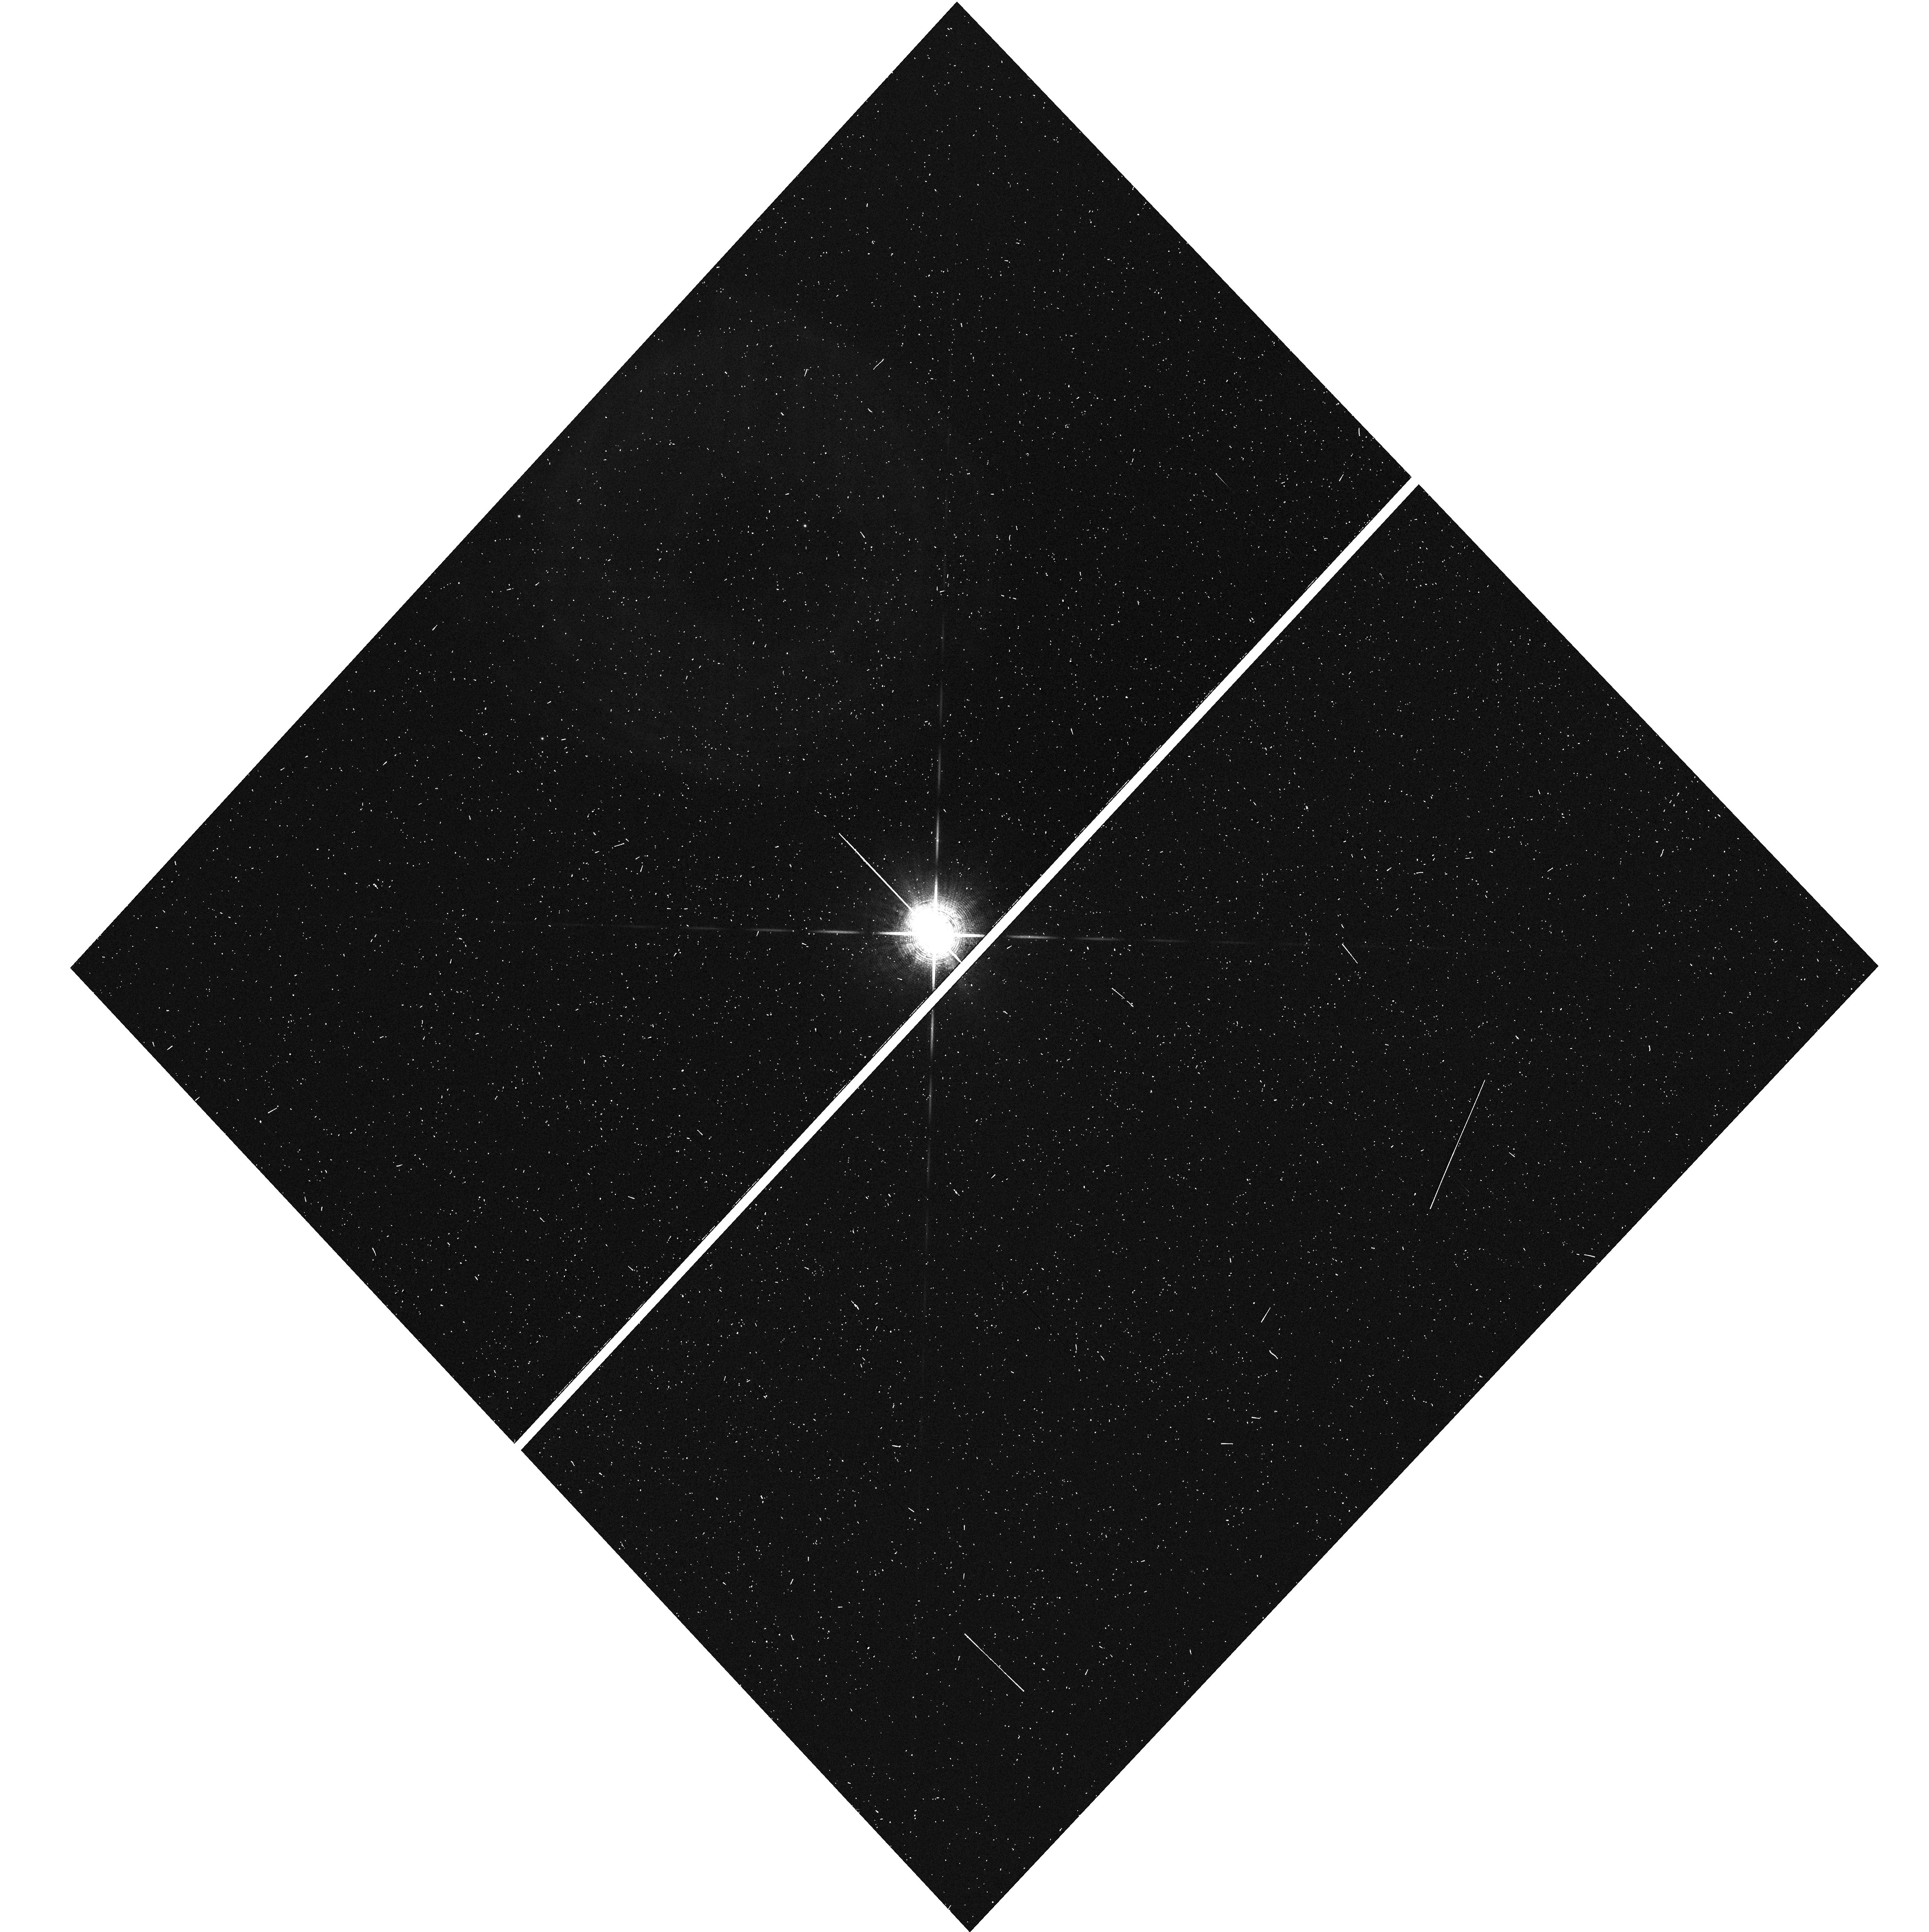
Target: -BET-PIC. Instrument: WFC3/UVIS. Filter: F953N. Exposure: 2 min. Observation ID: hst_14621_02_wfc3_uvis_f953n_id8j02

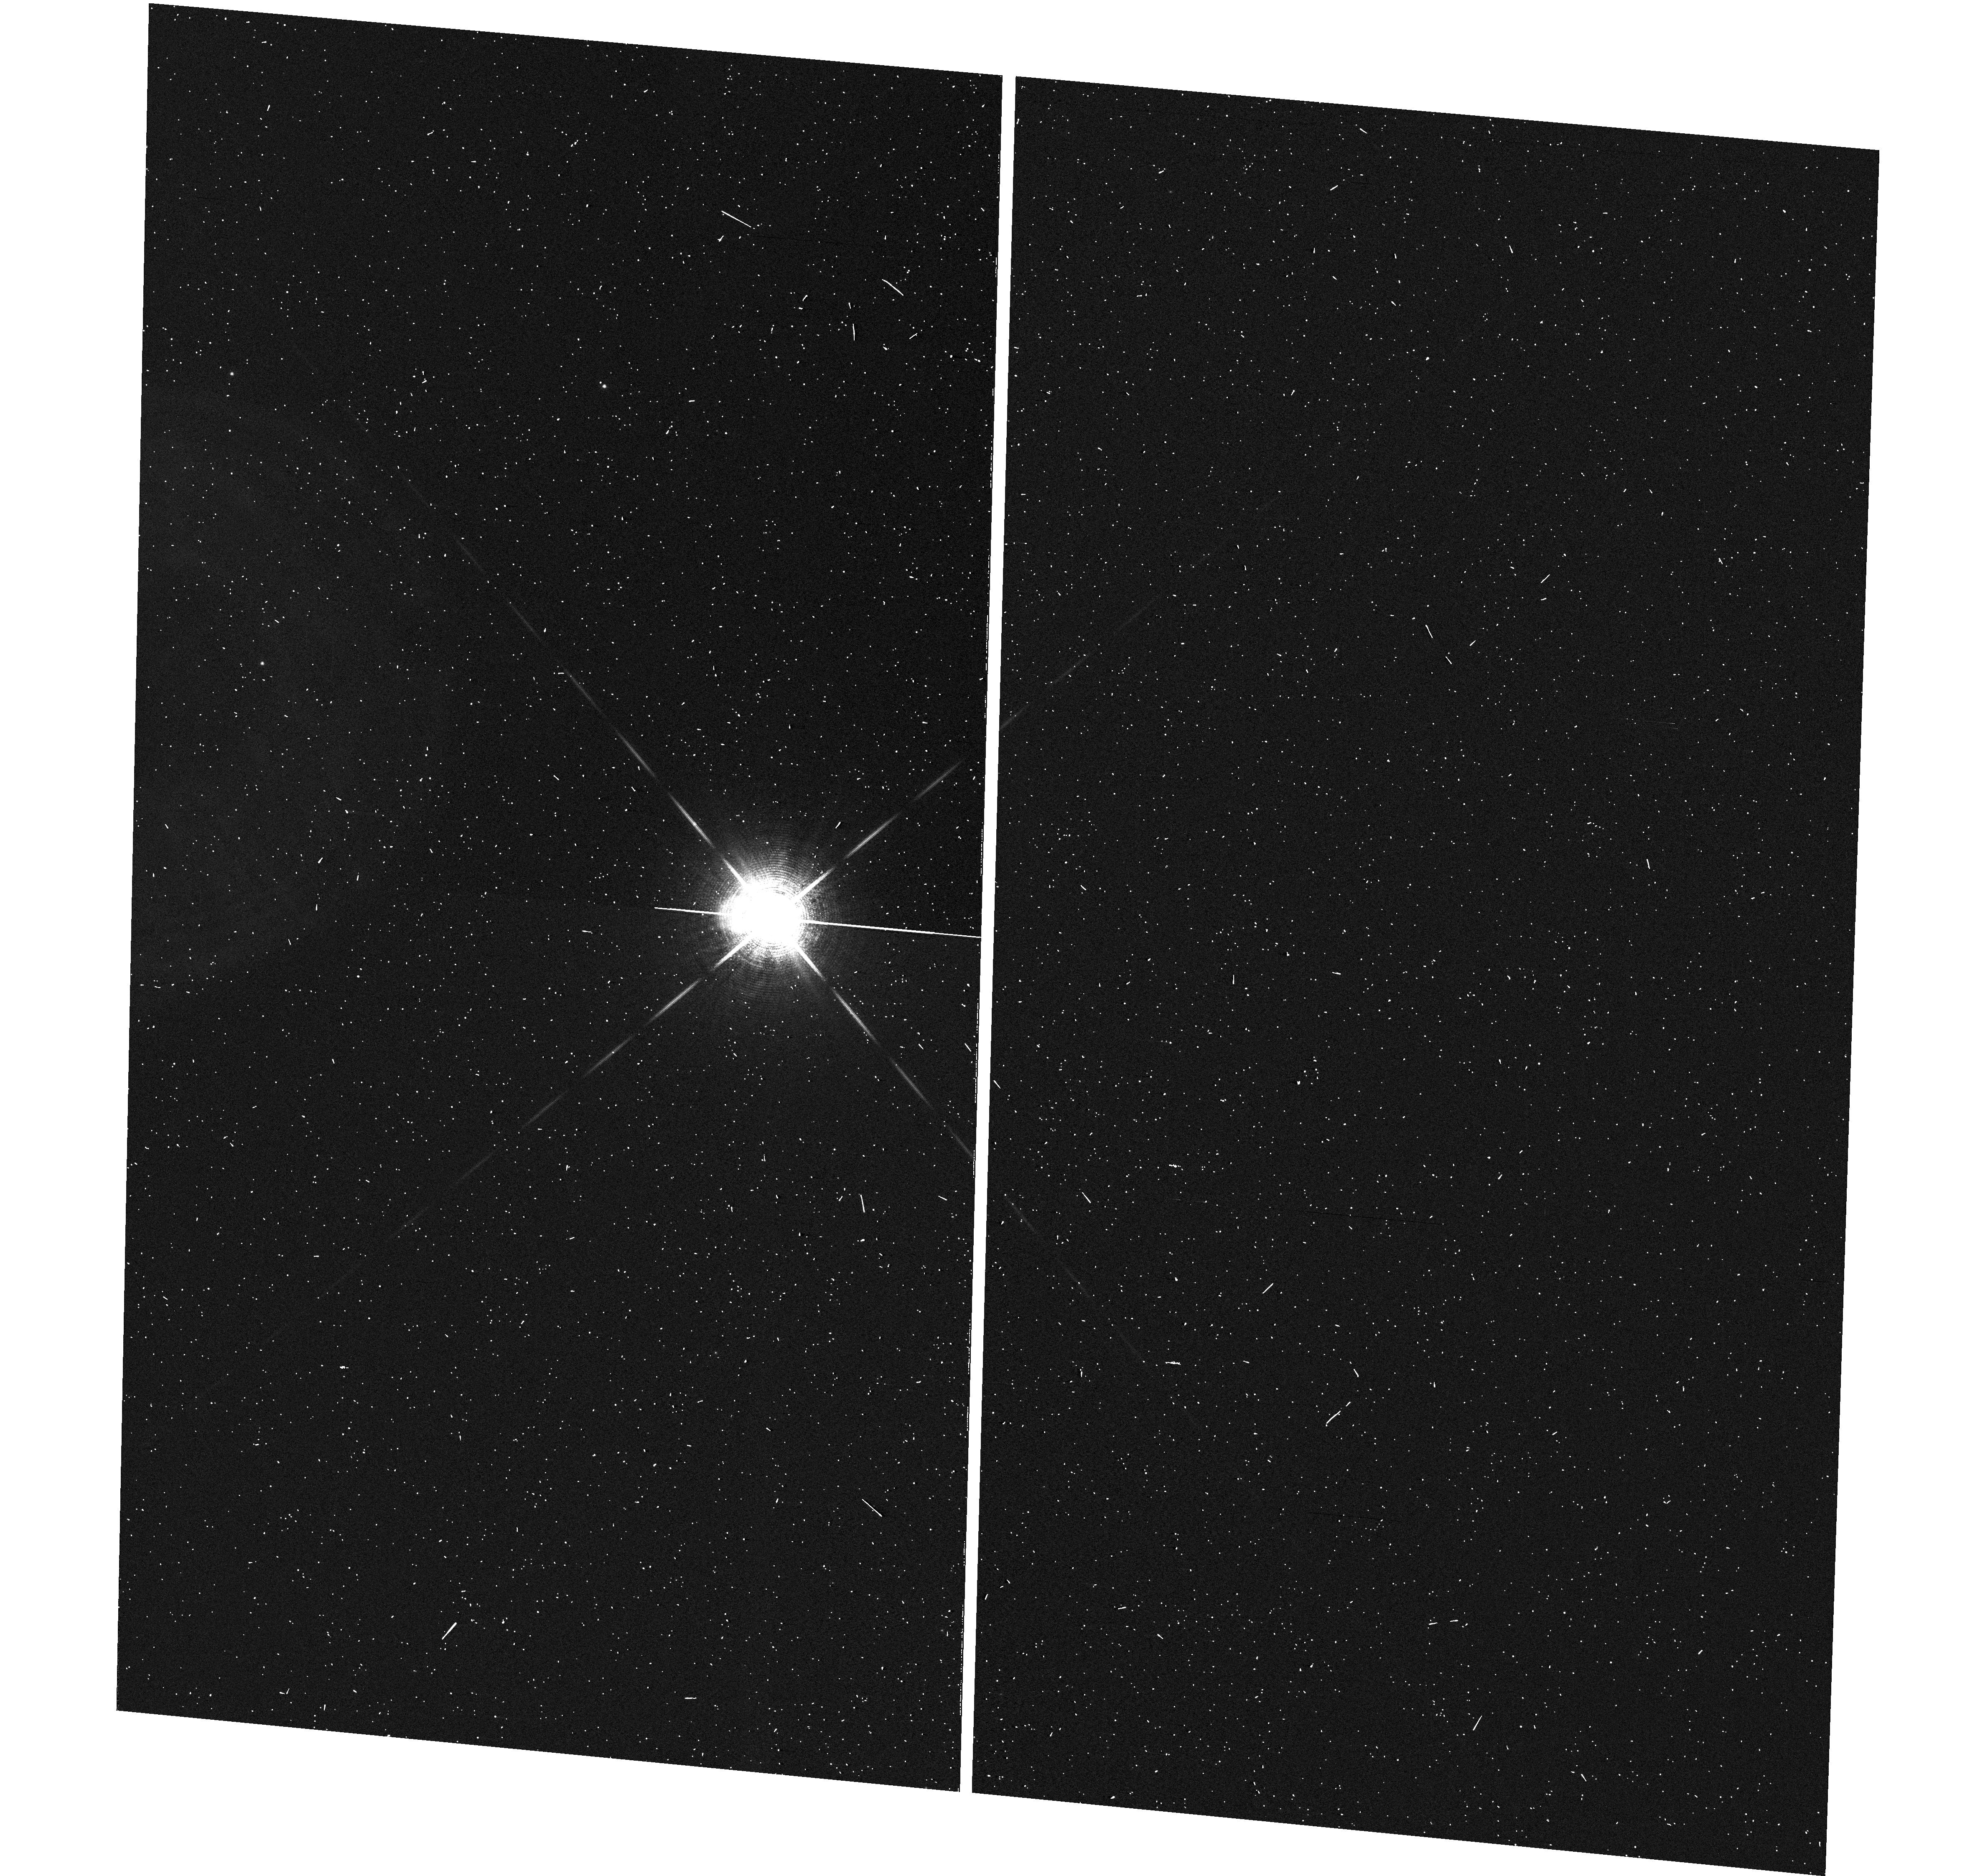
Target: -BET-PIC. Instrument: WFC3/UVIS. Filter: F953N. Exposure: 2 min. Observation ID: hst_14621_03_wfc3_uvis_f953n_id8j03

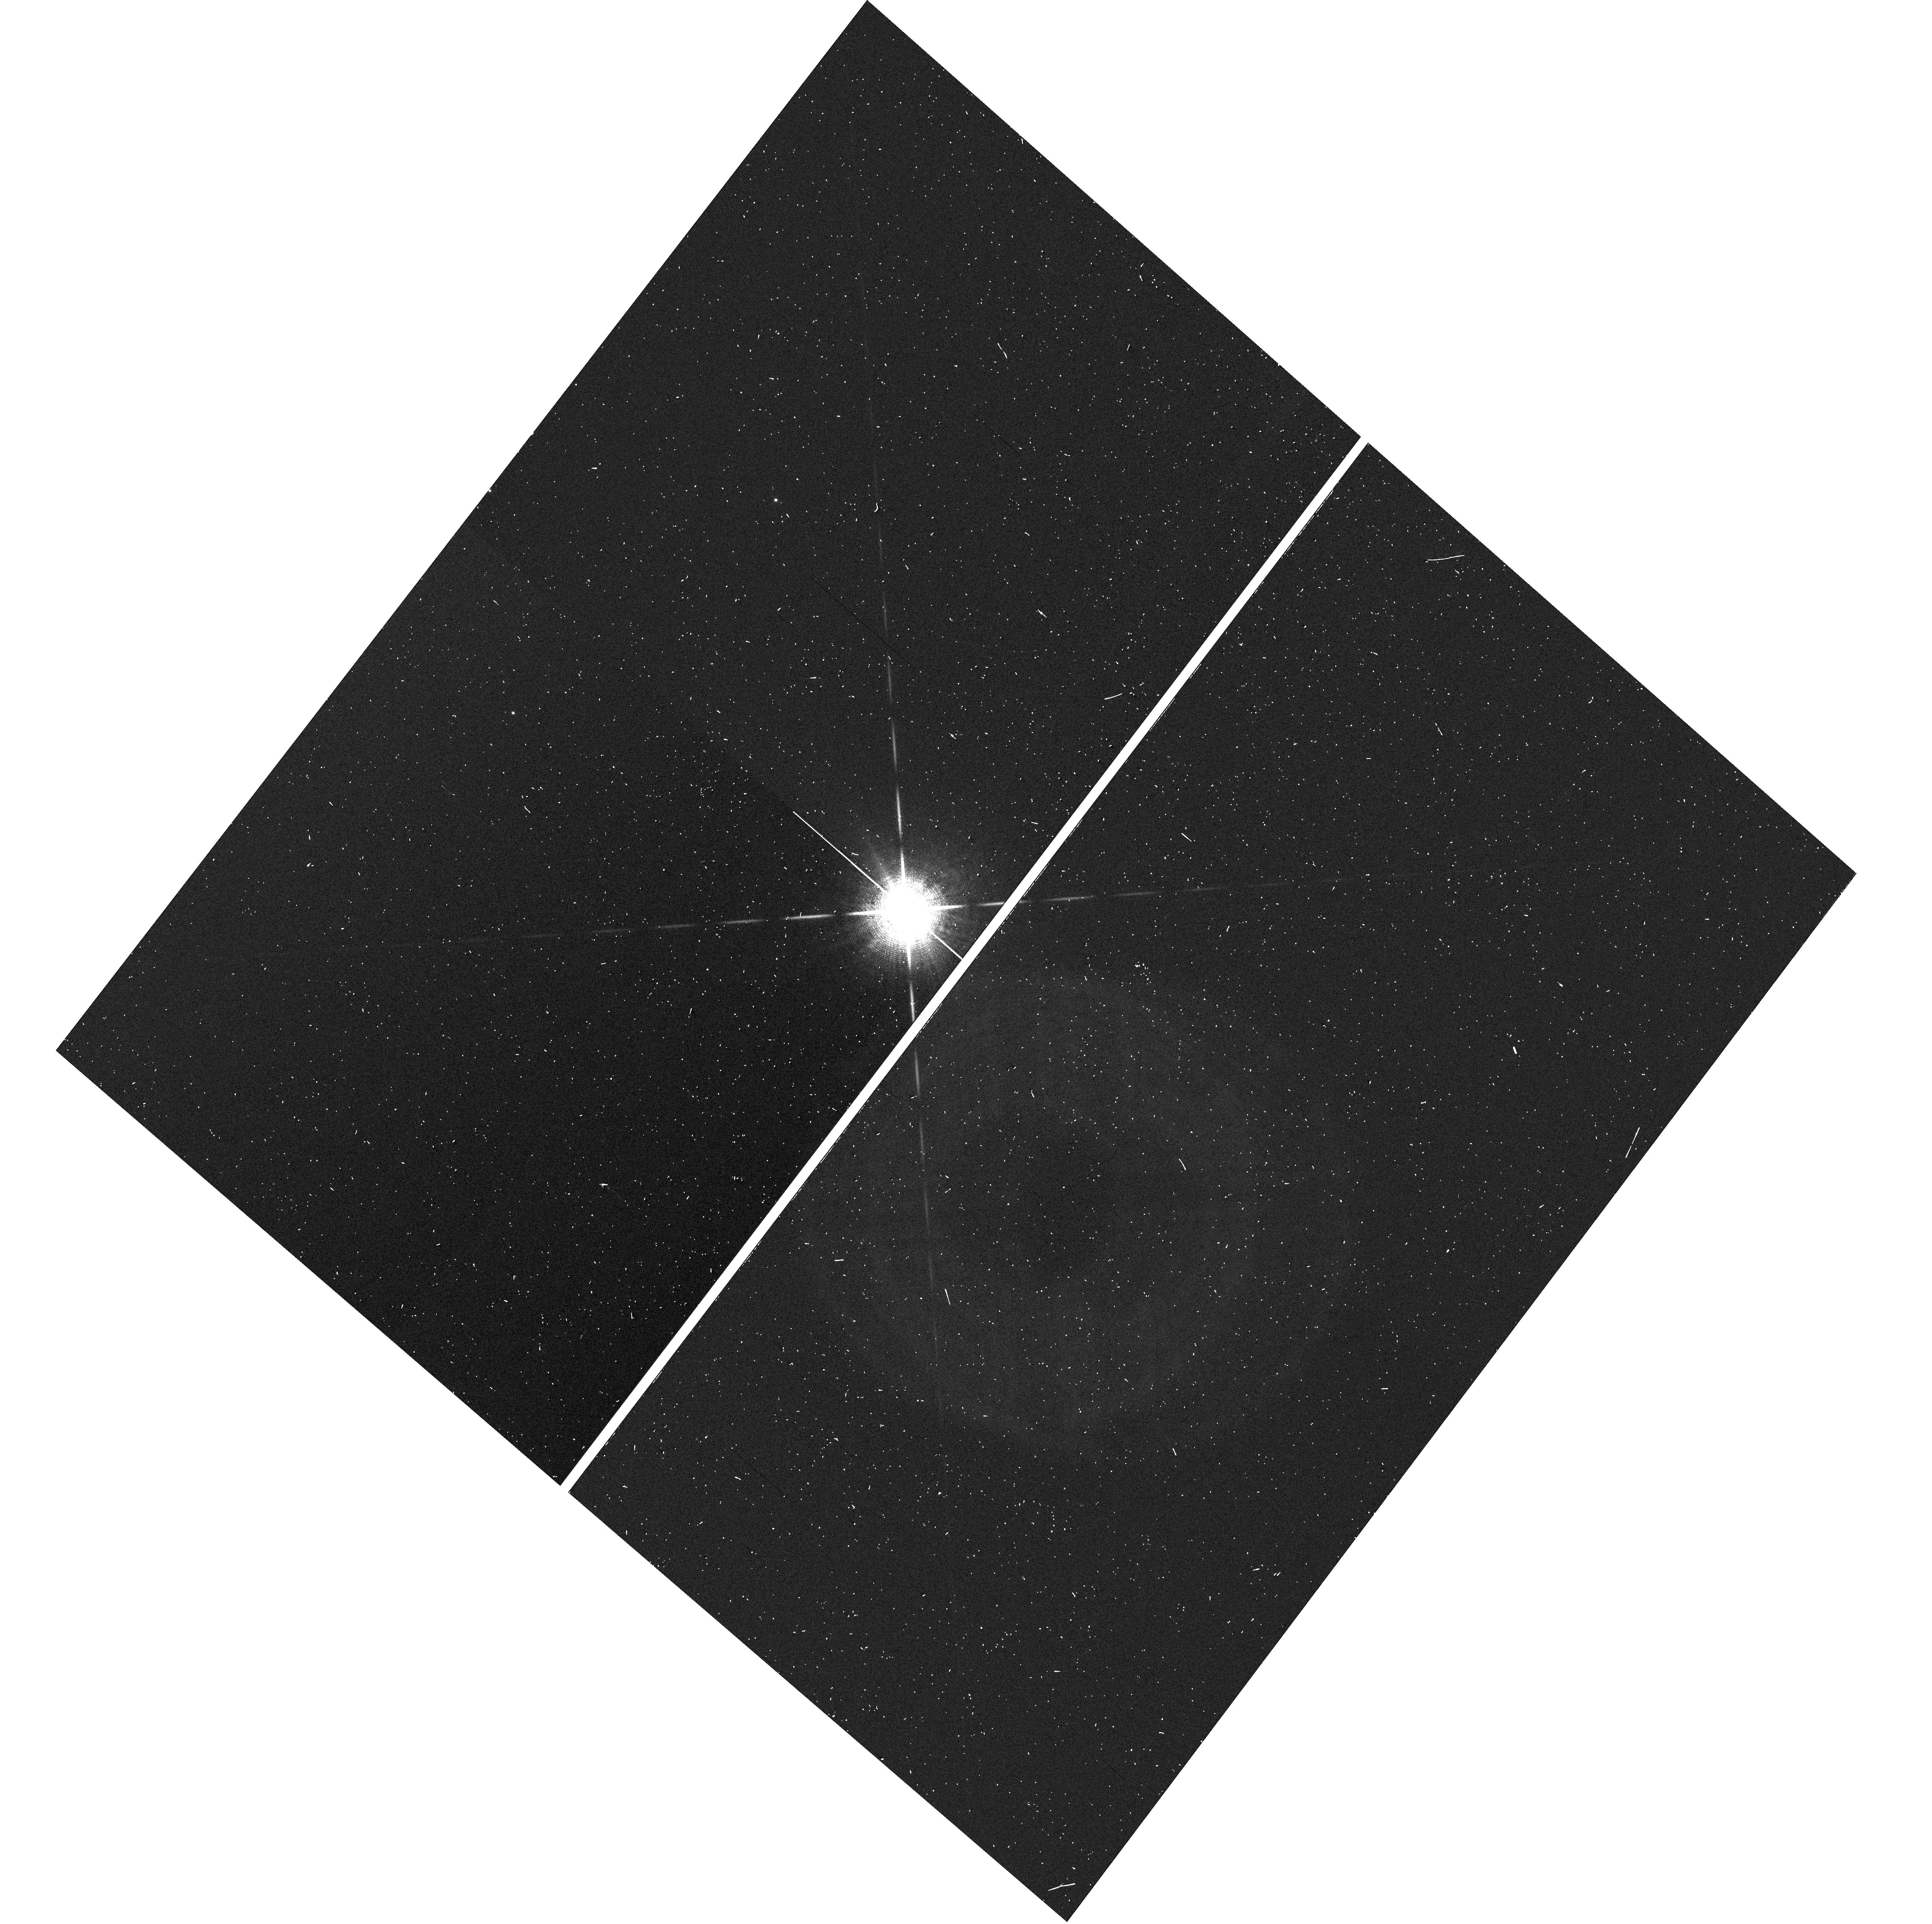
Target: -BET-PIC. Instrument: WFC3/UVIS. Filter: F953N. Exposure: 2 min. Observation ID: hst_14621_01_wfc3_uvis_f953n_id8j01

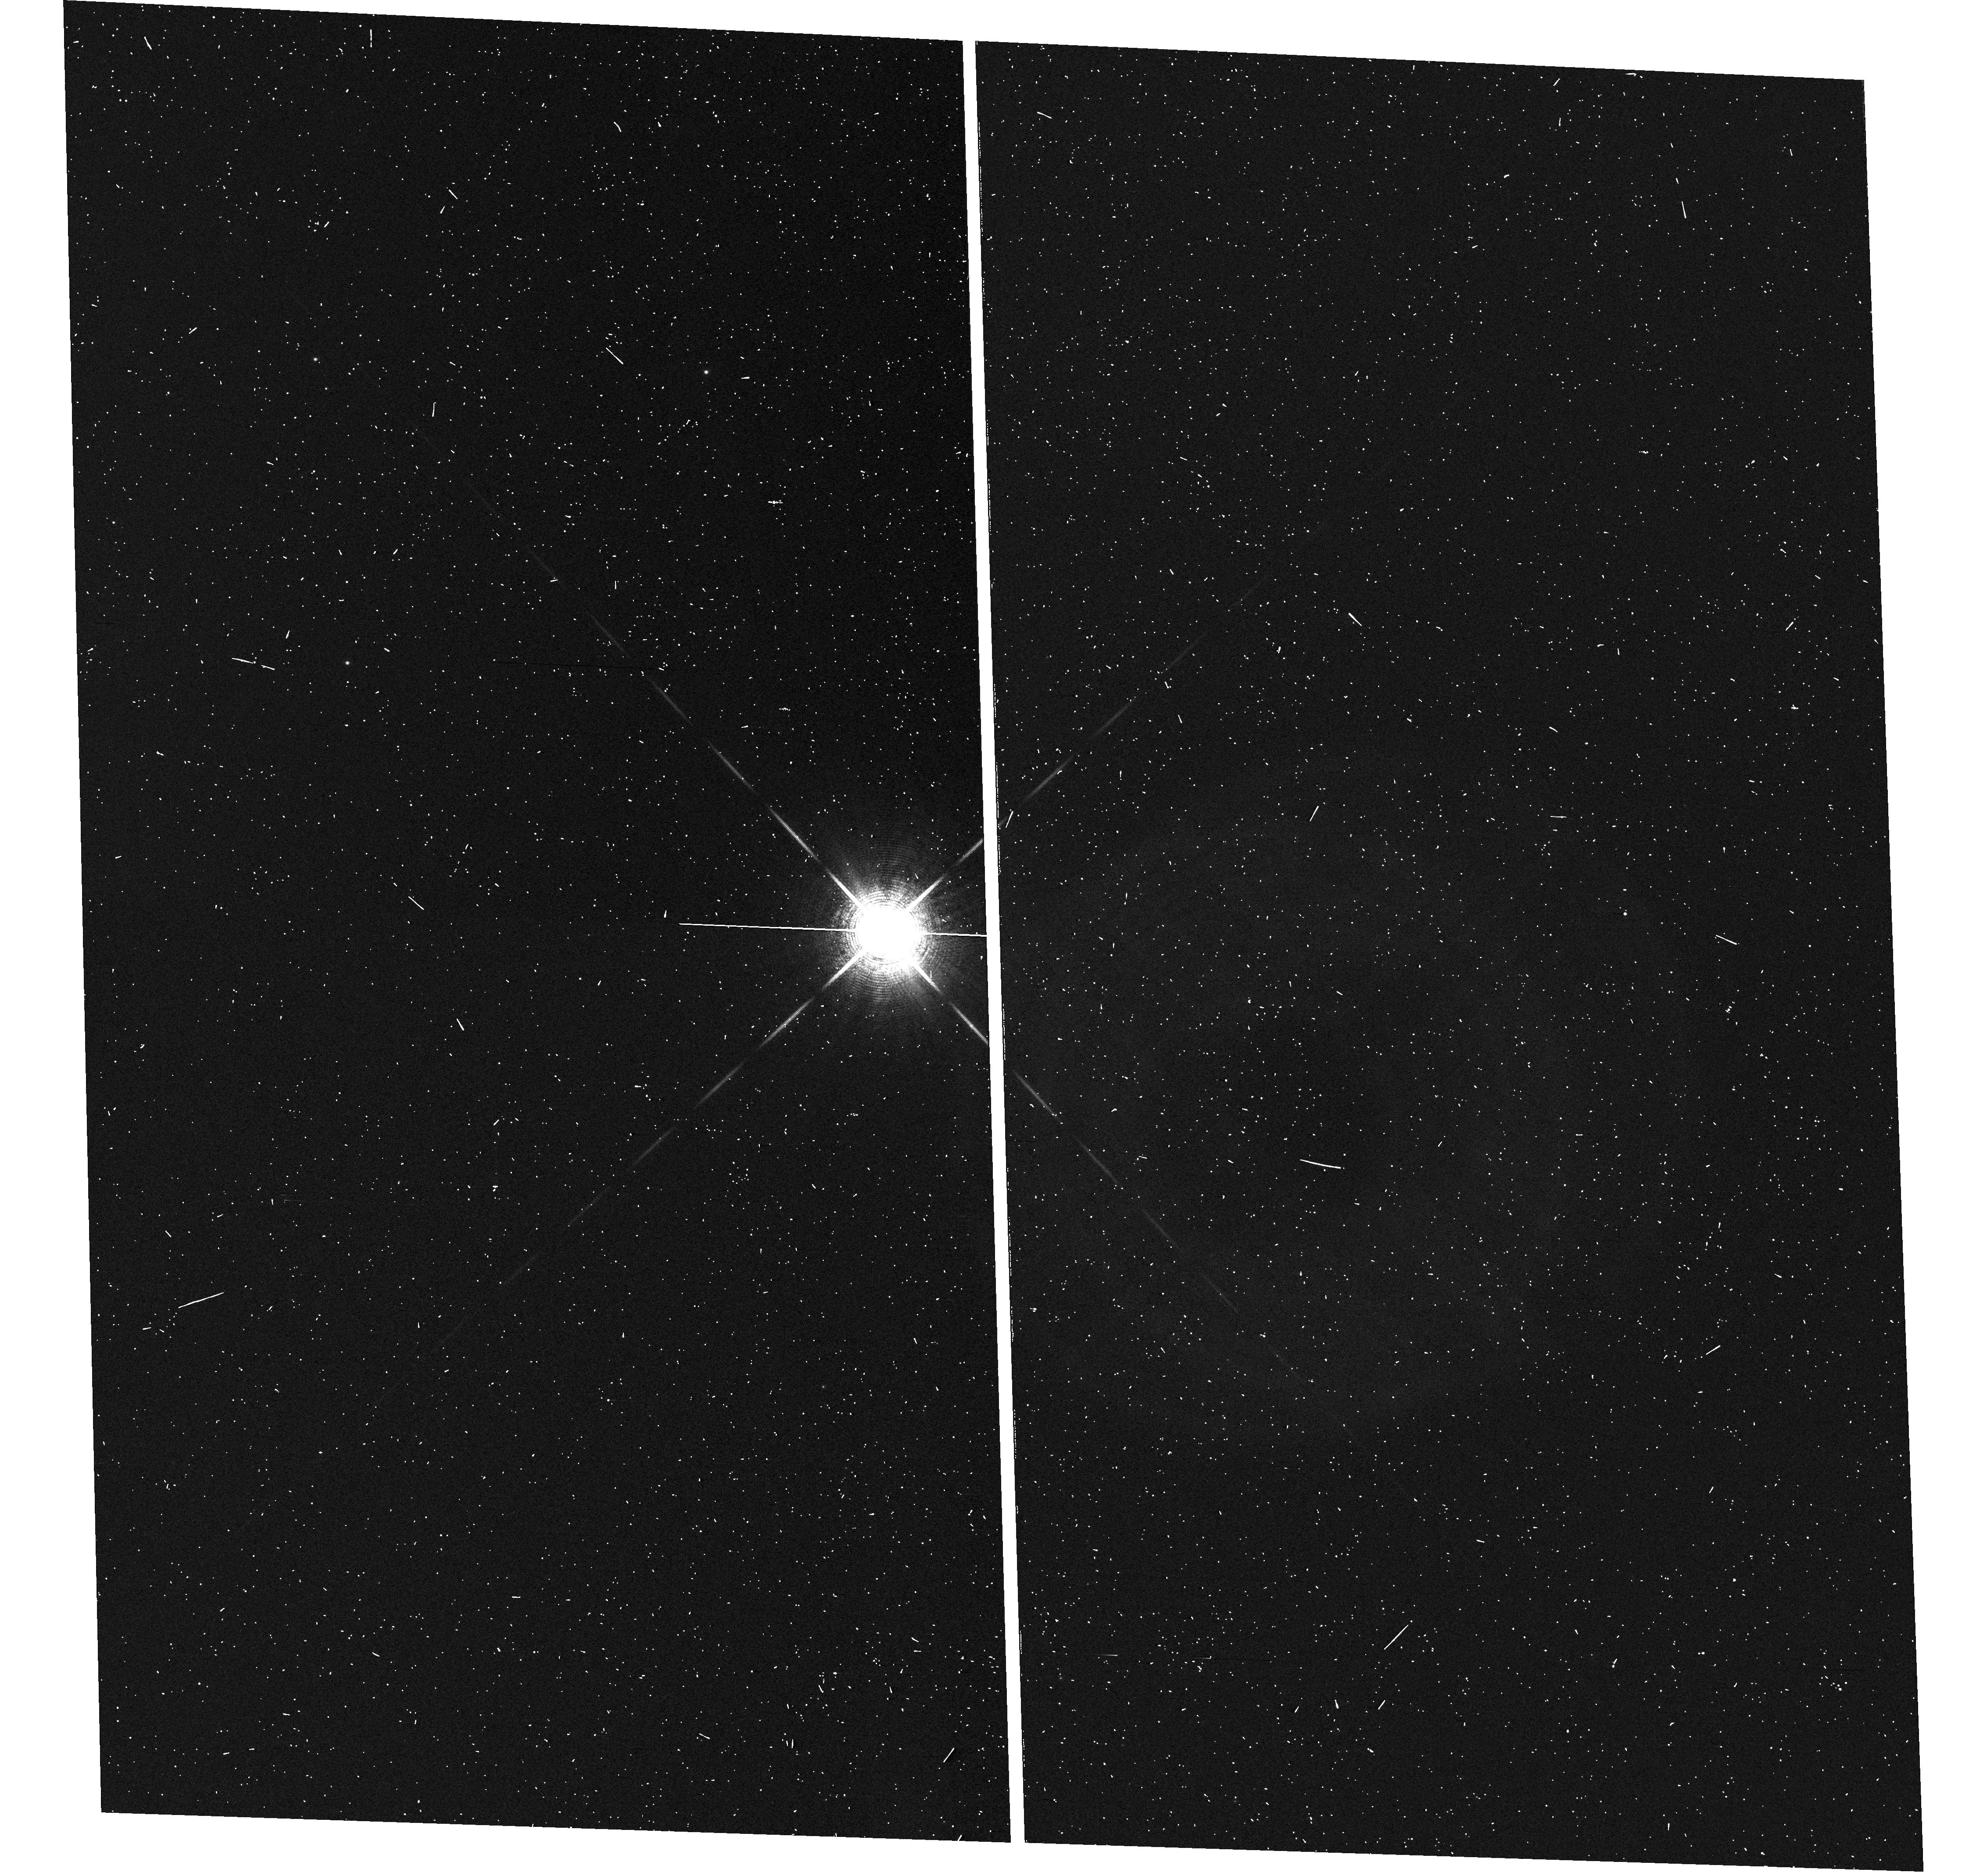
Target: -BET-PIC. Instrument: WFC3/UVIS. Filter: F953N. Exposure: 2 min. Observation ID: hst_14621_51_wfc3_uvis_f953n_id8j51

Probing the young circumplanetary environment of a directly-imaged exoplanet through a rare transit event (PI: Wang, Jason J.)

Among the thousands of known exoplanets, Beta Pic b is the only directly imaged exoplanet with a nearly edge-on orbit that may transit its host star. We show that the latest astrometric measurements rule out a transit by the planet at >10-sigma significance, but we are certain that the Hill sphere of the planet will transit. Unfortunately, Beta Pic will not be visible from the ground during the entire ingress of its Hill sphere. With a period of ~20 years and no other system like it, this Hill sphere transit provides a rare opportunity to study the evolving circumplanetary environment of a young and well-characterized exoplanet. Thus we propose a modest HST campaign to photometrically search for signatures of the planet's large scale circumplanetary material. The existence of such material is plausible given that Beta Pic's young age is similar to that of the ring-bearing J1407b system. Using the exquisite photometric precision offered by WFC3 in spatial scanning mode, the data may detect gaps in a circumplanetary disk, indicative of rings carved out by newly-formed satellites. Given the sparse observational data for circumplanetary environments, non-detections will also be valuable for constraining the timescales relevant to circumplanetary material and moon formation. If photometric variations are detected with HST, these results would have enormous significance to the community since ground-based facilities could subsequently be used to monitor egress at higher cadence.